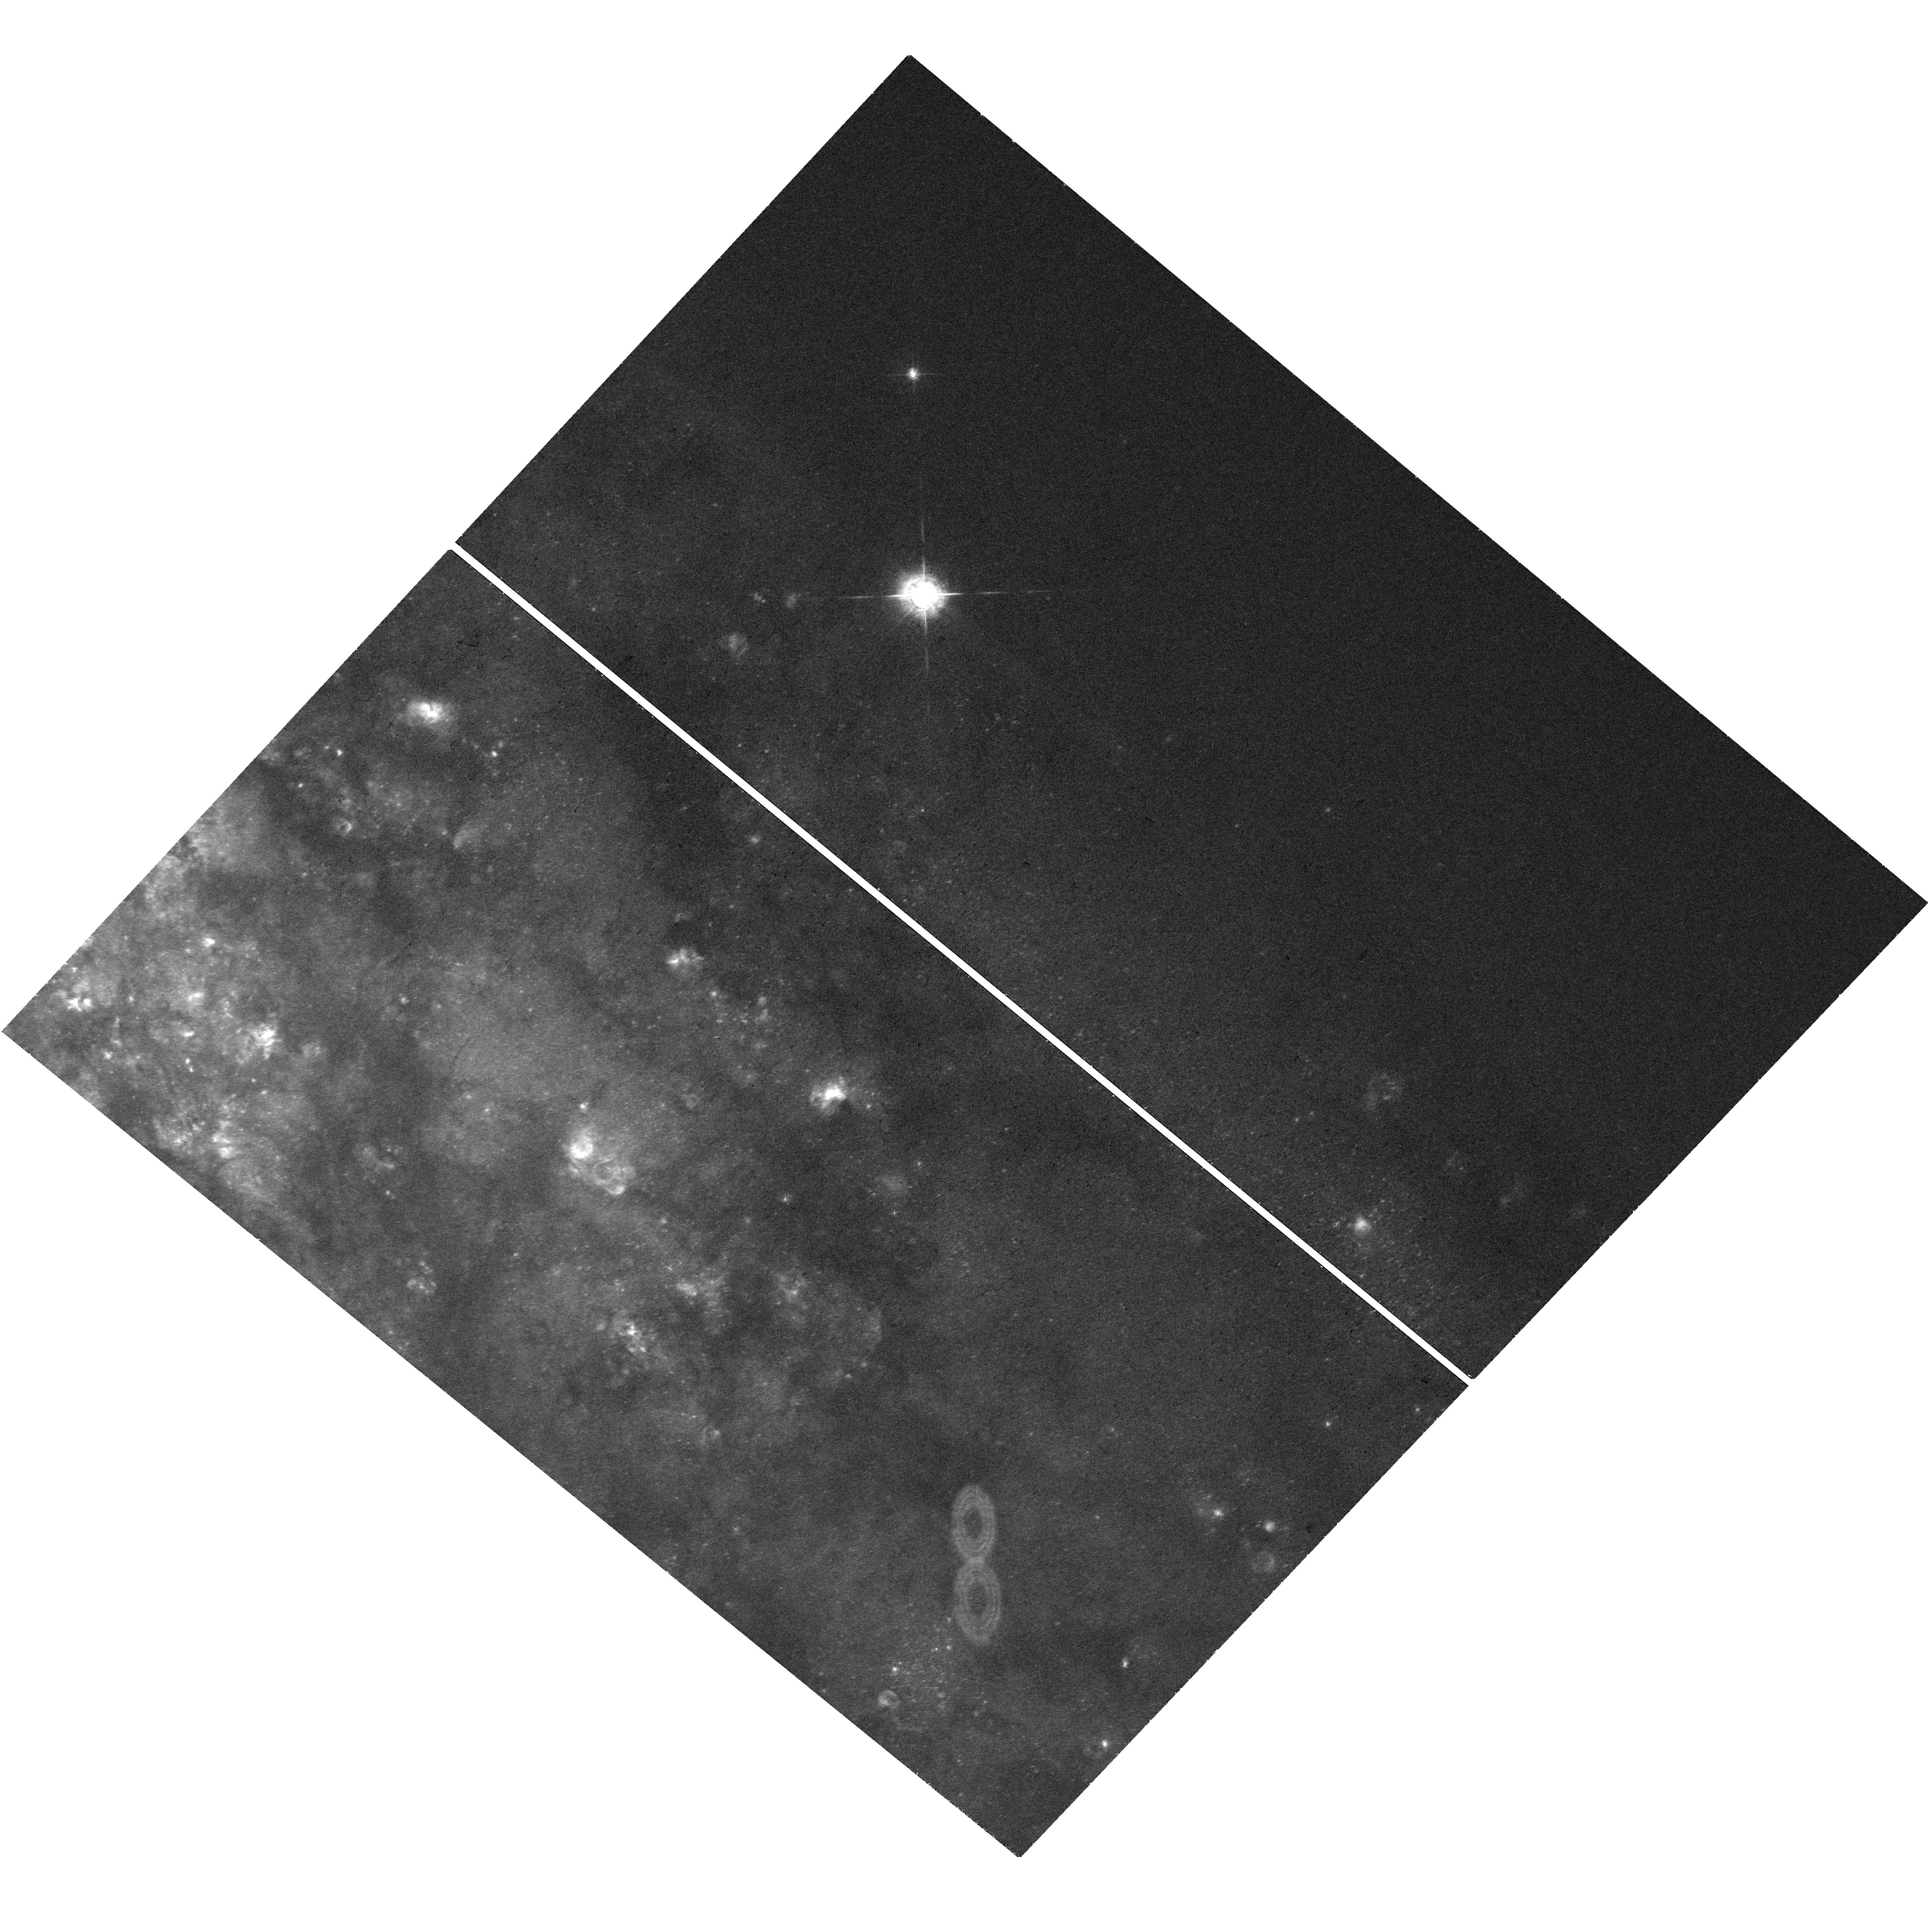
Target: NGC-253-V20
Instrument: WFC3/UVIS
Filter: F657N
Exposure: 36 min
Observation ID: hst_18086_12_wfc3_uvis_f657n_ifpy12

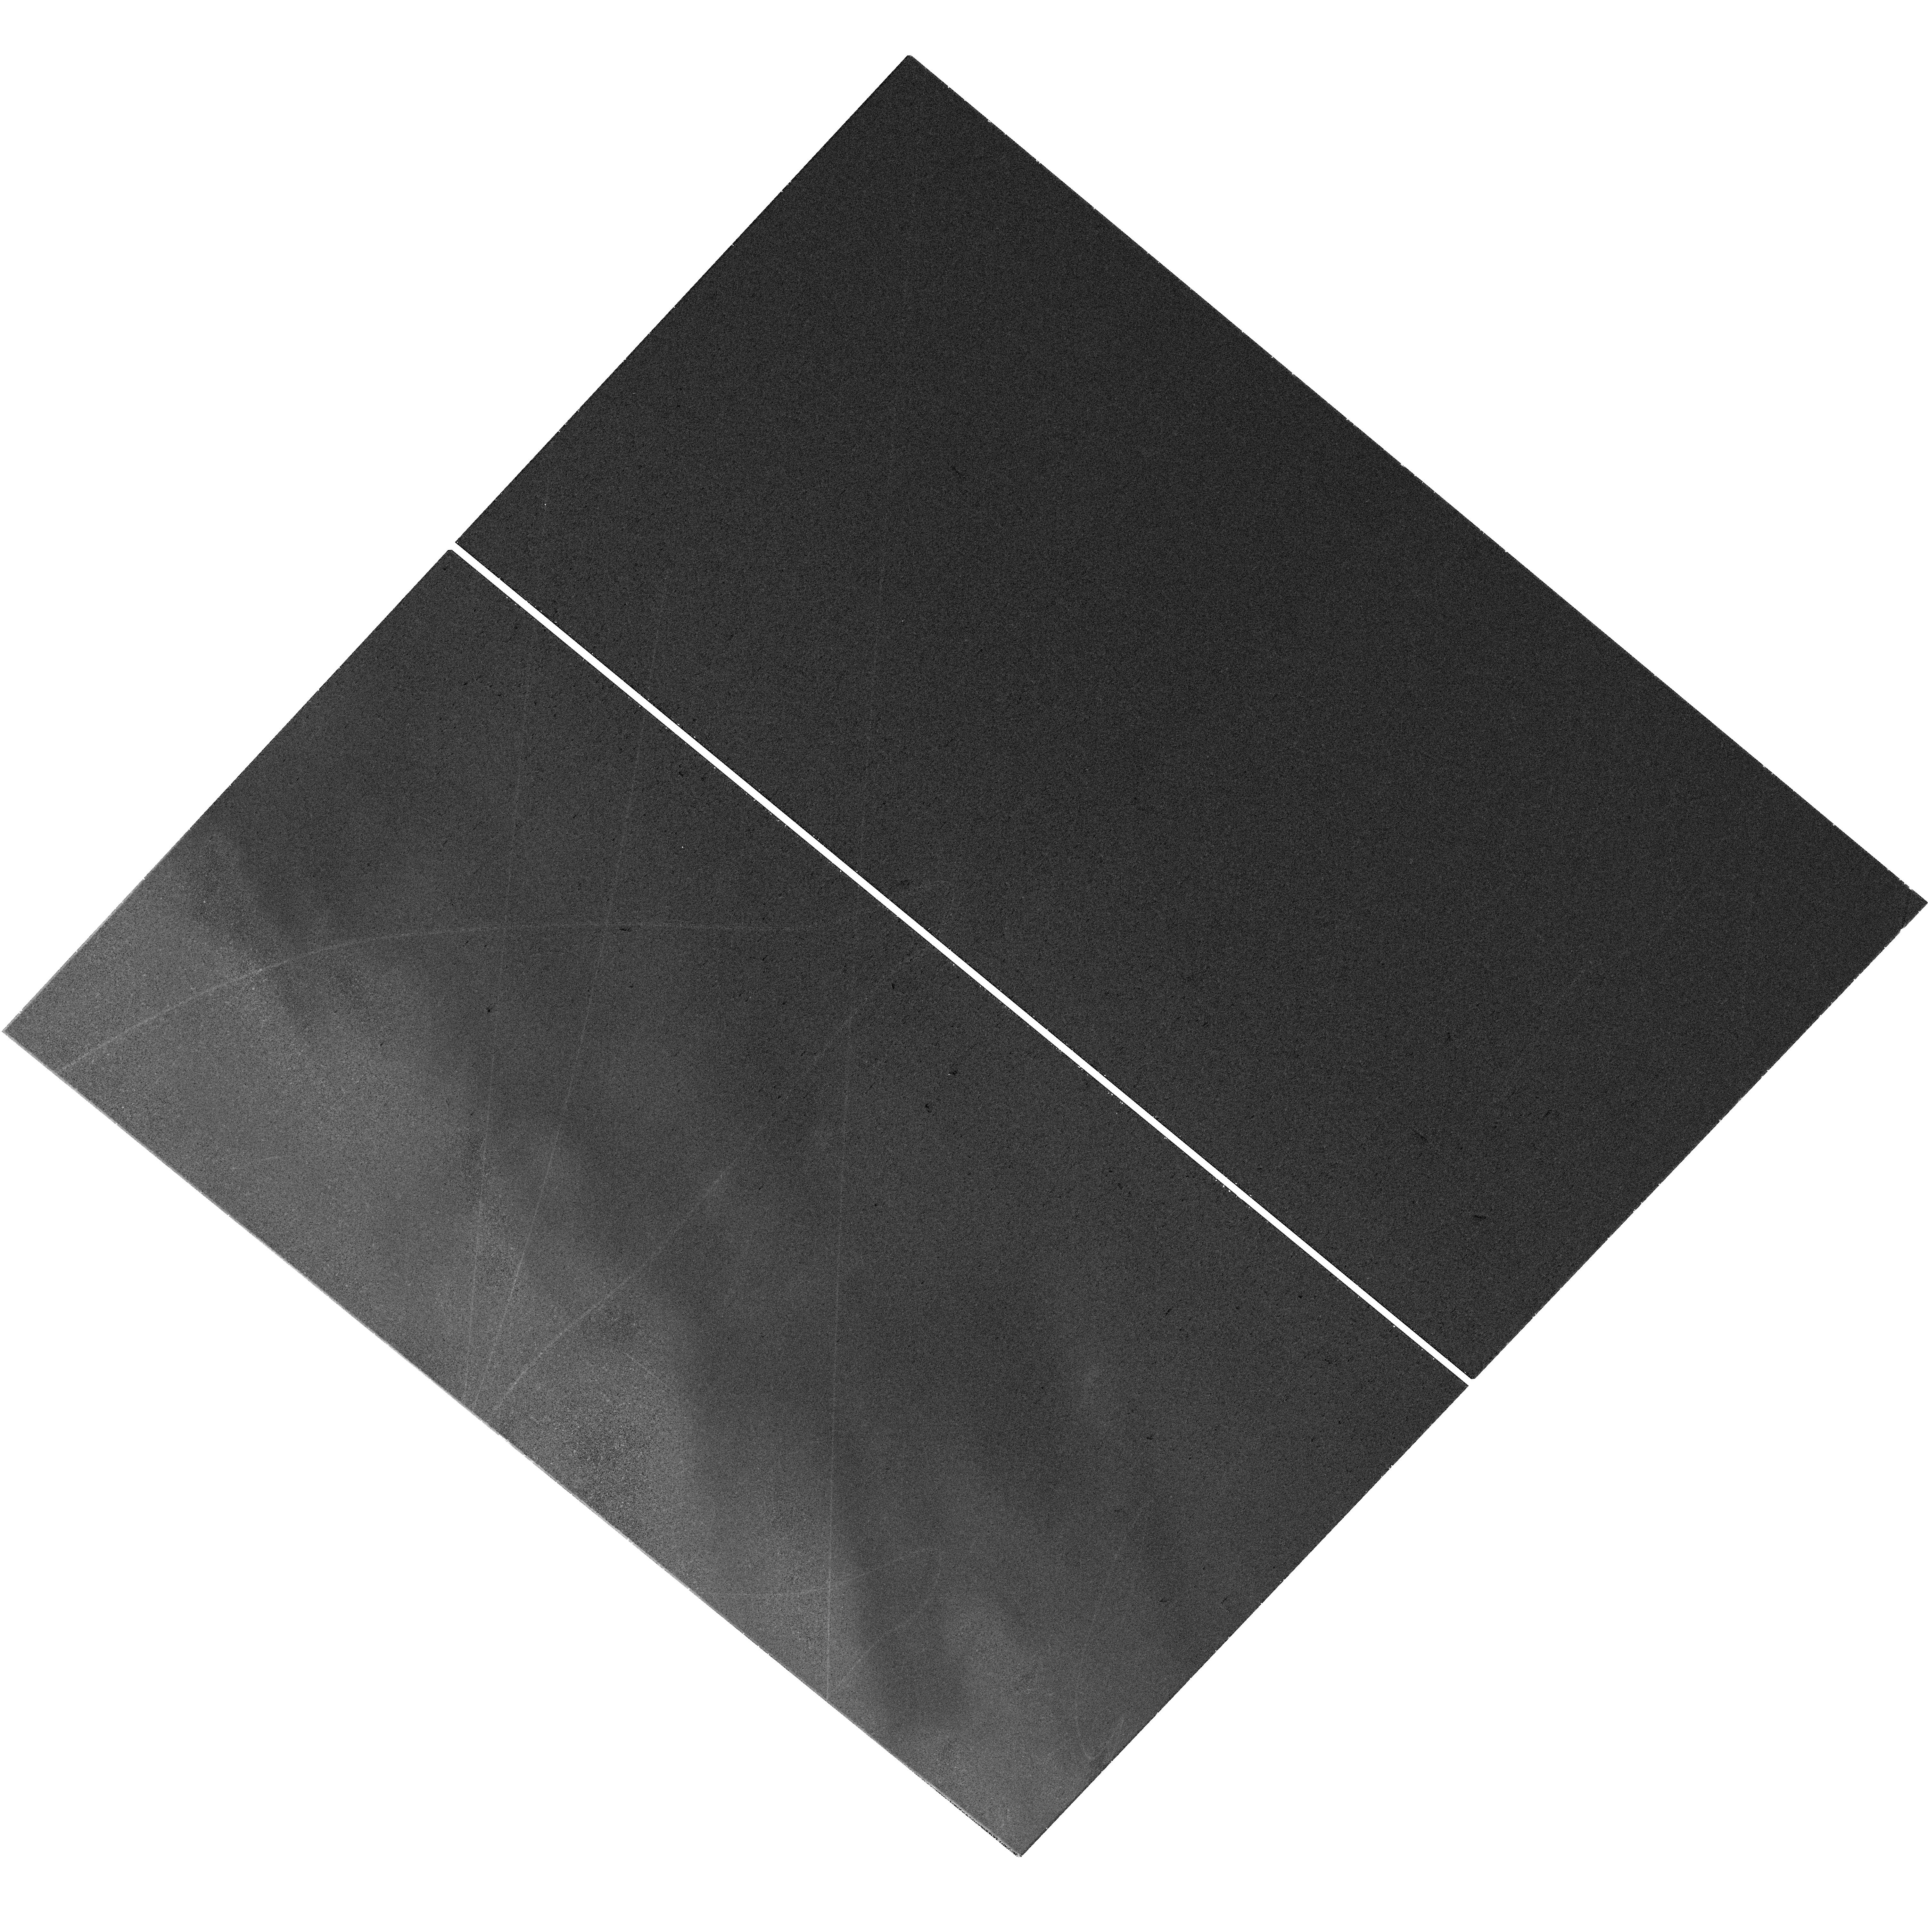
Target: NGC-253-V19
Instrument: WFC3/UVIS
Filter: F657N
Exposure: 36 min
Observation ID: hst_18086_11_wfc3_uvis_f657n_ifpy11

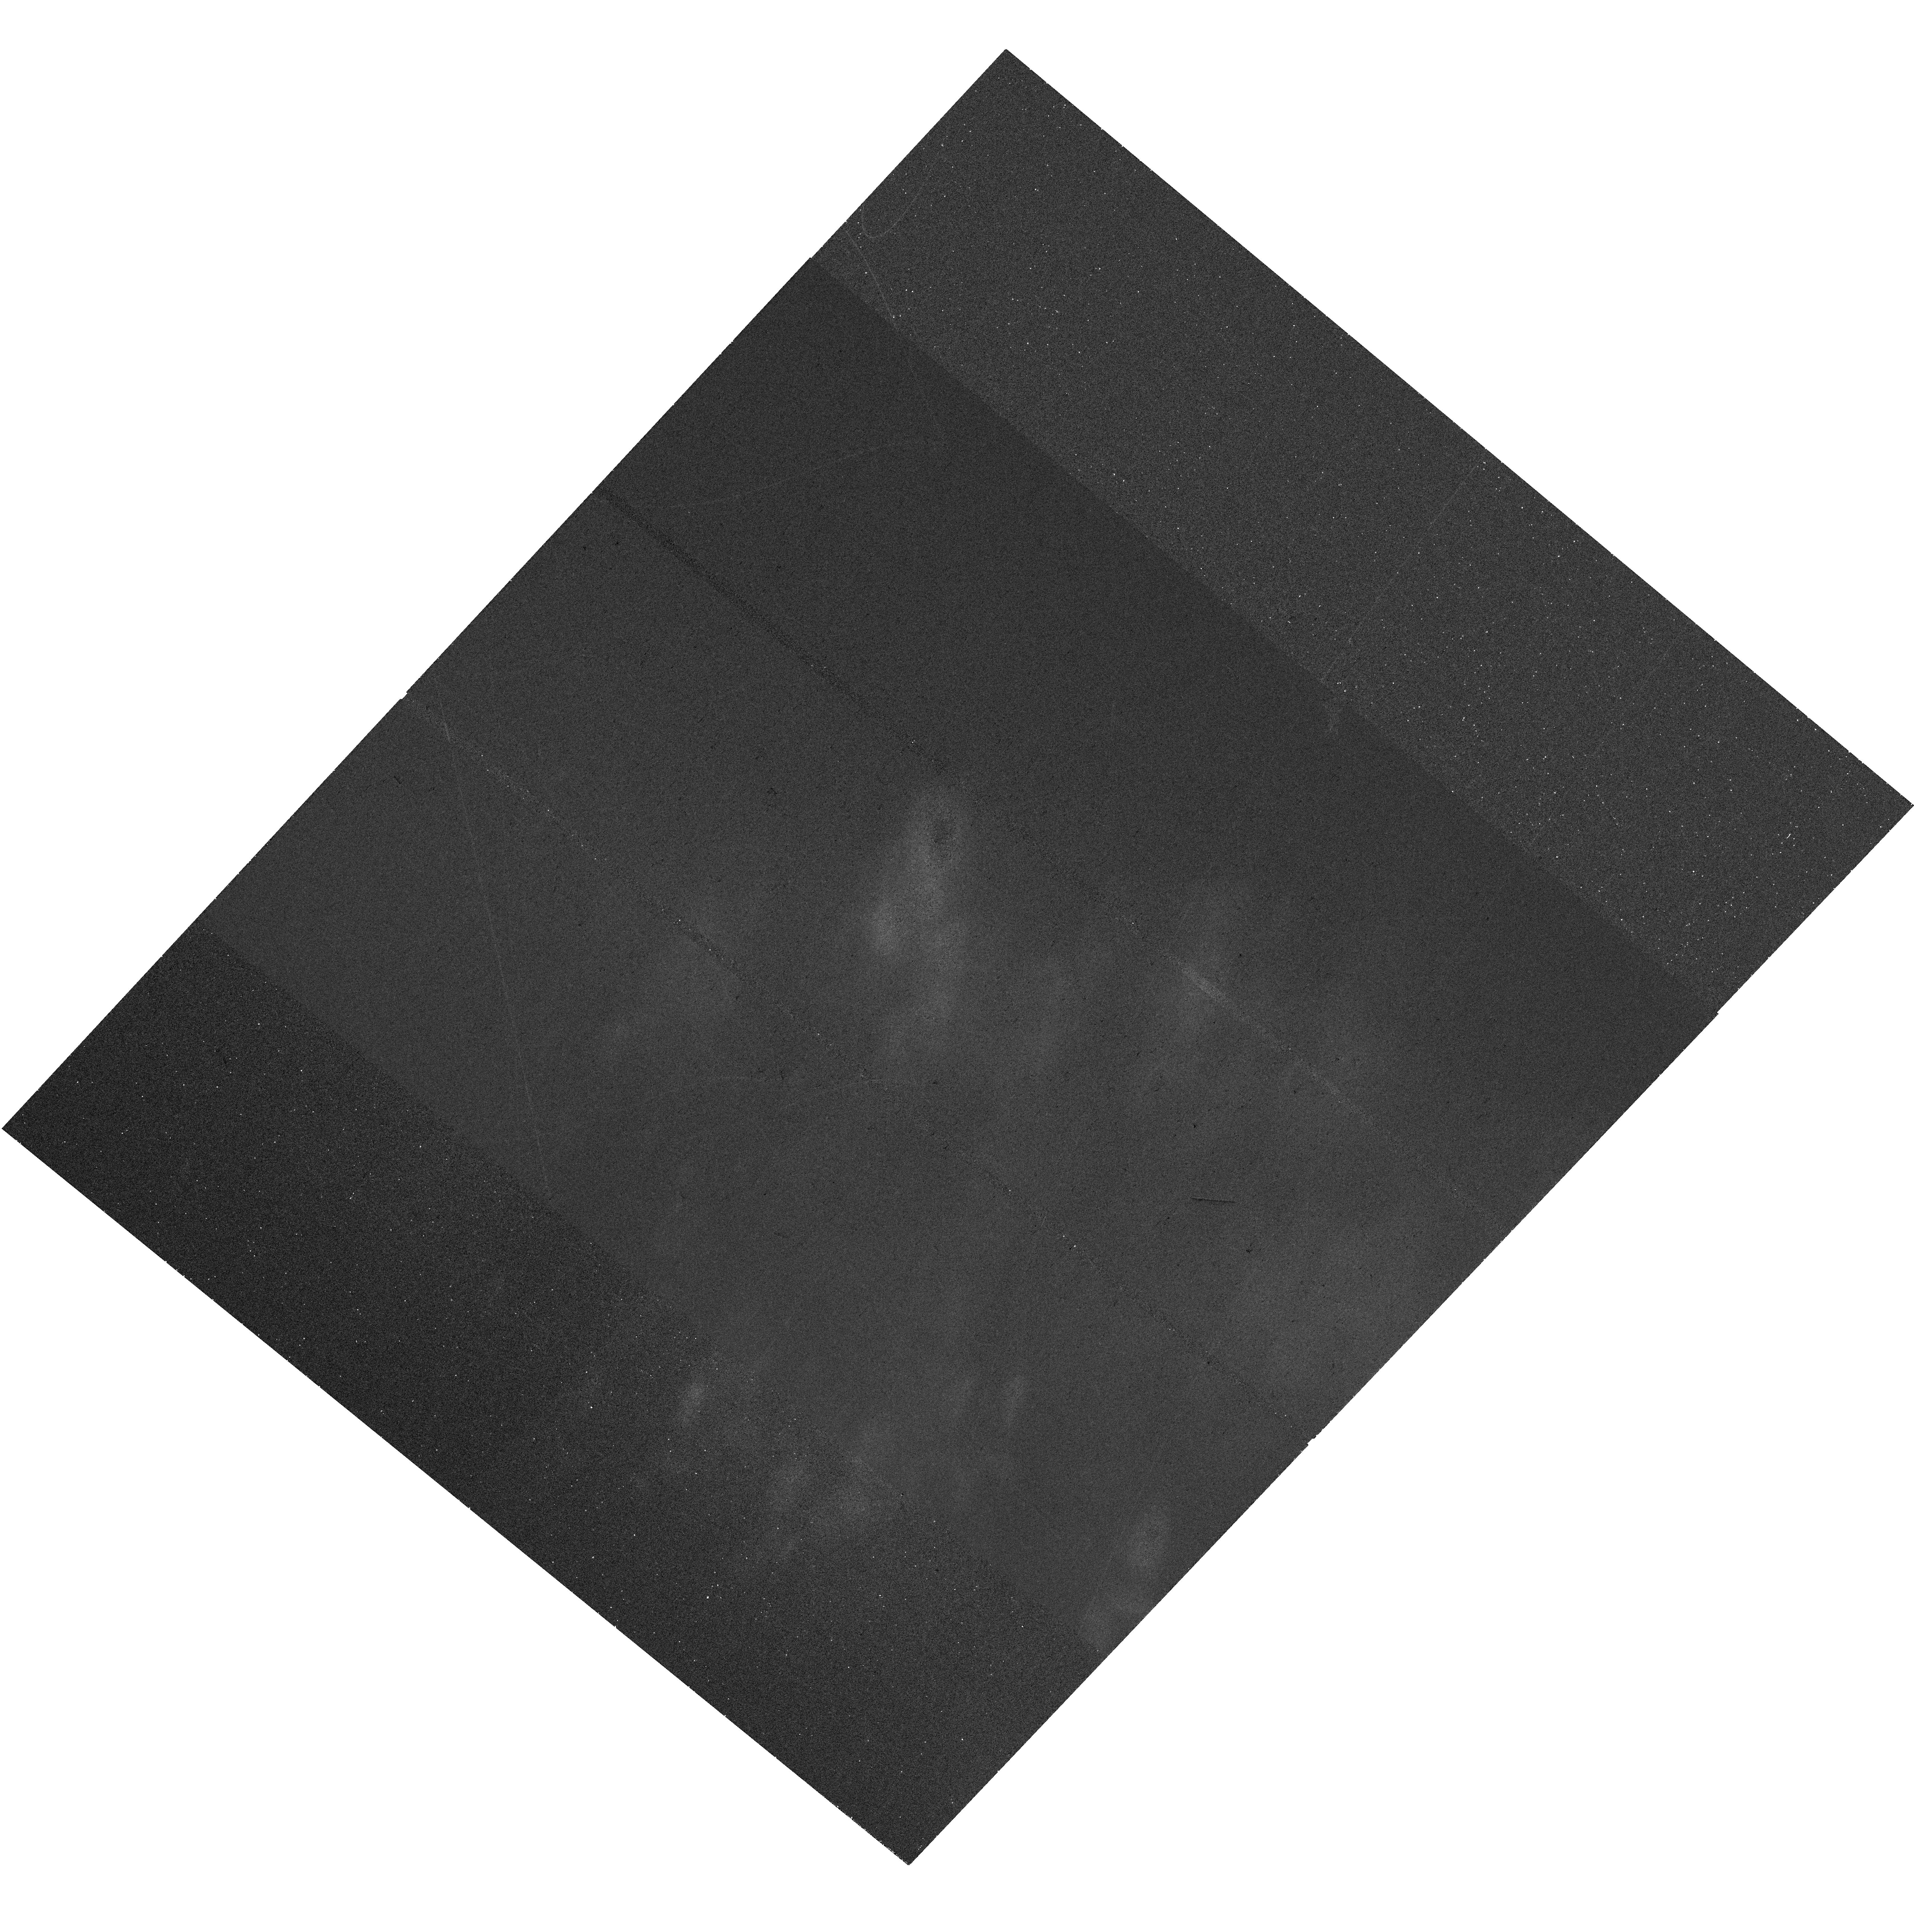
Target: NGC-253-END2
Instrument: WFC3/UVIS
Filter: F657N
Exposure: 36 min
Observation ID: hst_18086_03_wfc3_uvis_f657n_ifpy03

The impact of stellar feedback as revealed by thousands of resolved HII regions in NGC 253 (PI: McClain, Rebecca)

We propose for full-disk narrowband H-alpha imaging of NGC253, the nearest southern massive, star-forming spiral galaxy. This imaging is critical to resolve the inner structure of 2, 500 HII regions known from full-disk VLT/MUSE spectral mapping and JWST/MIRI imaging. The proposed mapping would also complement awarded HST broadband imaging that captures the stellar populations powering these regions. HII regions are the critical locations of pre-supernova stellar feedback. However, even at the 3.5 Mpc distance to NGC253, ground-based observations cannot resolve the size or morphology of the inner cores where this feedback plays out. Only HST can reach the required ~1 pc resolution. Combining these new HST data with the VLT/MUSE, JWST, and broadband HST mapping, we will (1) measure the size and morphology of each region, (2) relate these to the mass, location, and age of the powering stellar population, and (3) compare the distribution of ionized gas to the observed PAH and dust emission from JWST, linking the feedback to the surrounding ISM and testing models of PAH destruction in ionized gas. This proposal will be the first-ever data set that combines full optical spectral mapping, JWST IR imaging, pc-resolution ionized gas mapping, and resolved UV-optical mapping of the stellar population. This unprecedented data set is crucial for expanding our understanding of HII region physics and stellar feedback, along with the countless possible applications to resolved sources, ISM, stellar, and galactic wind studies.